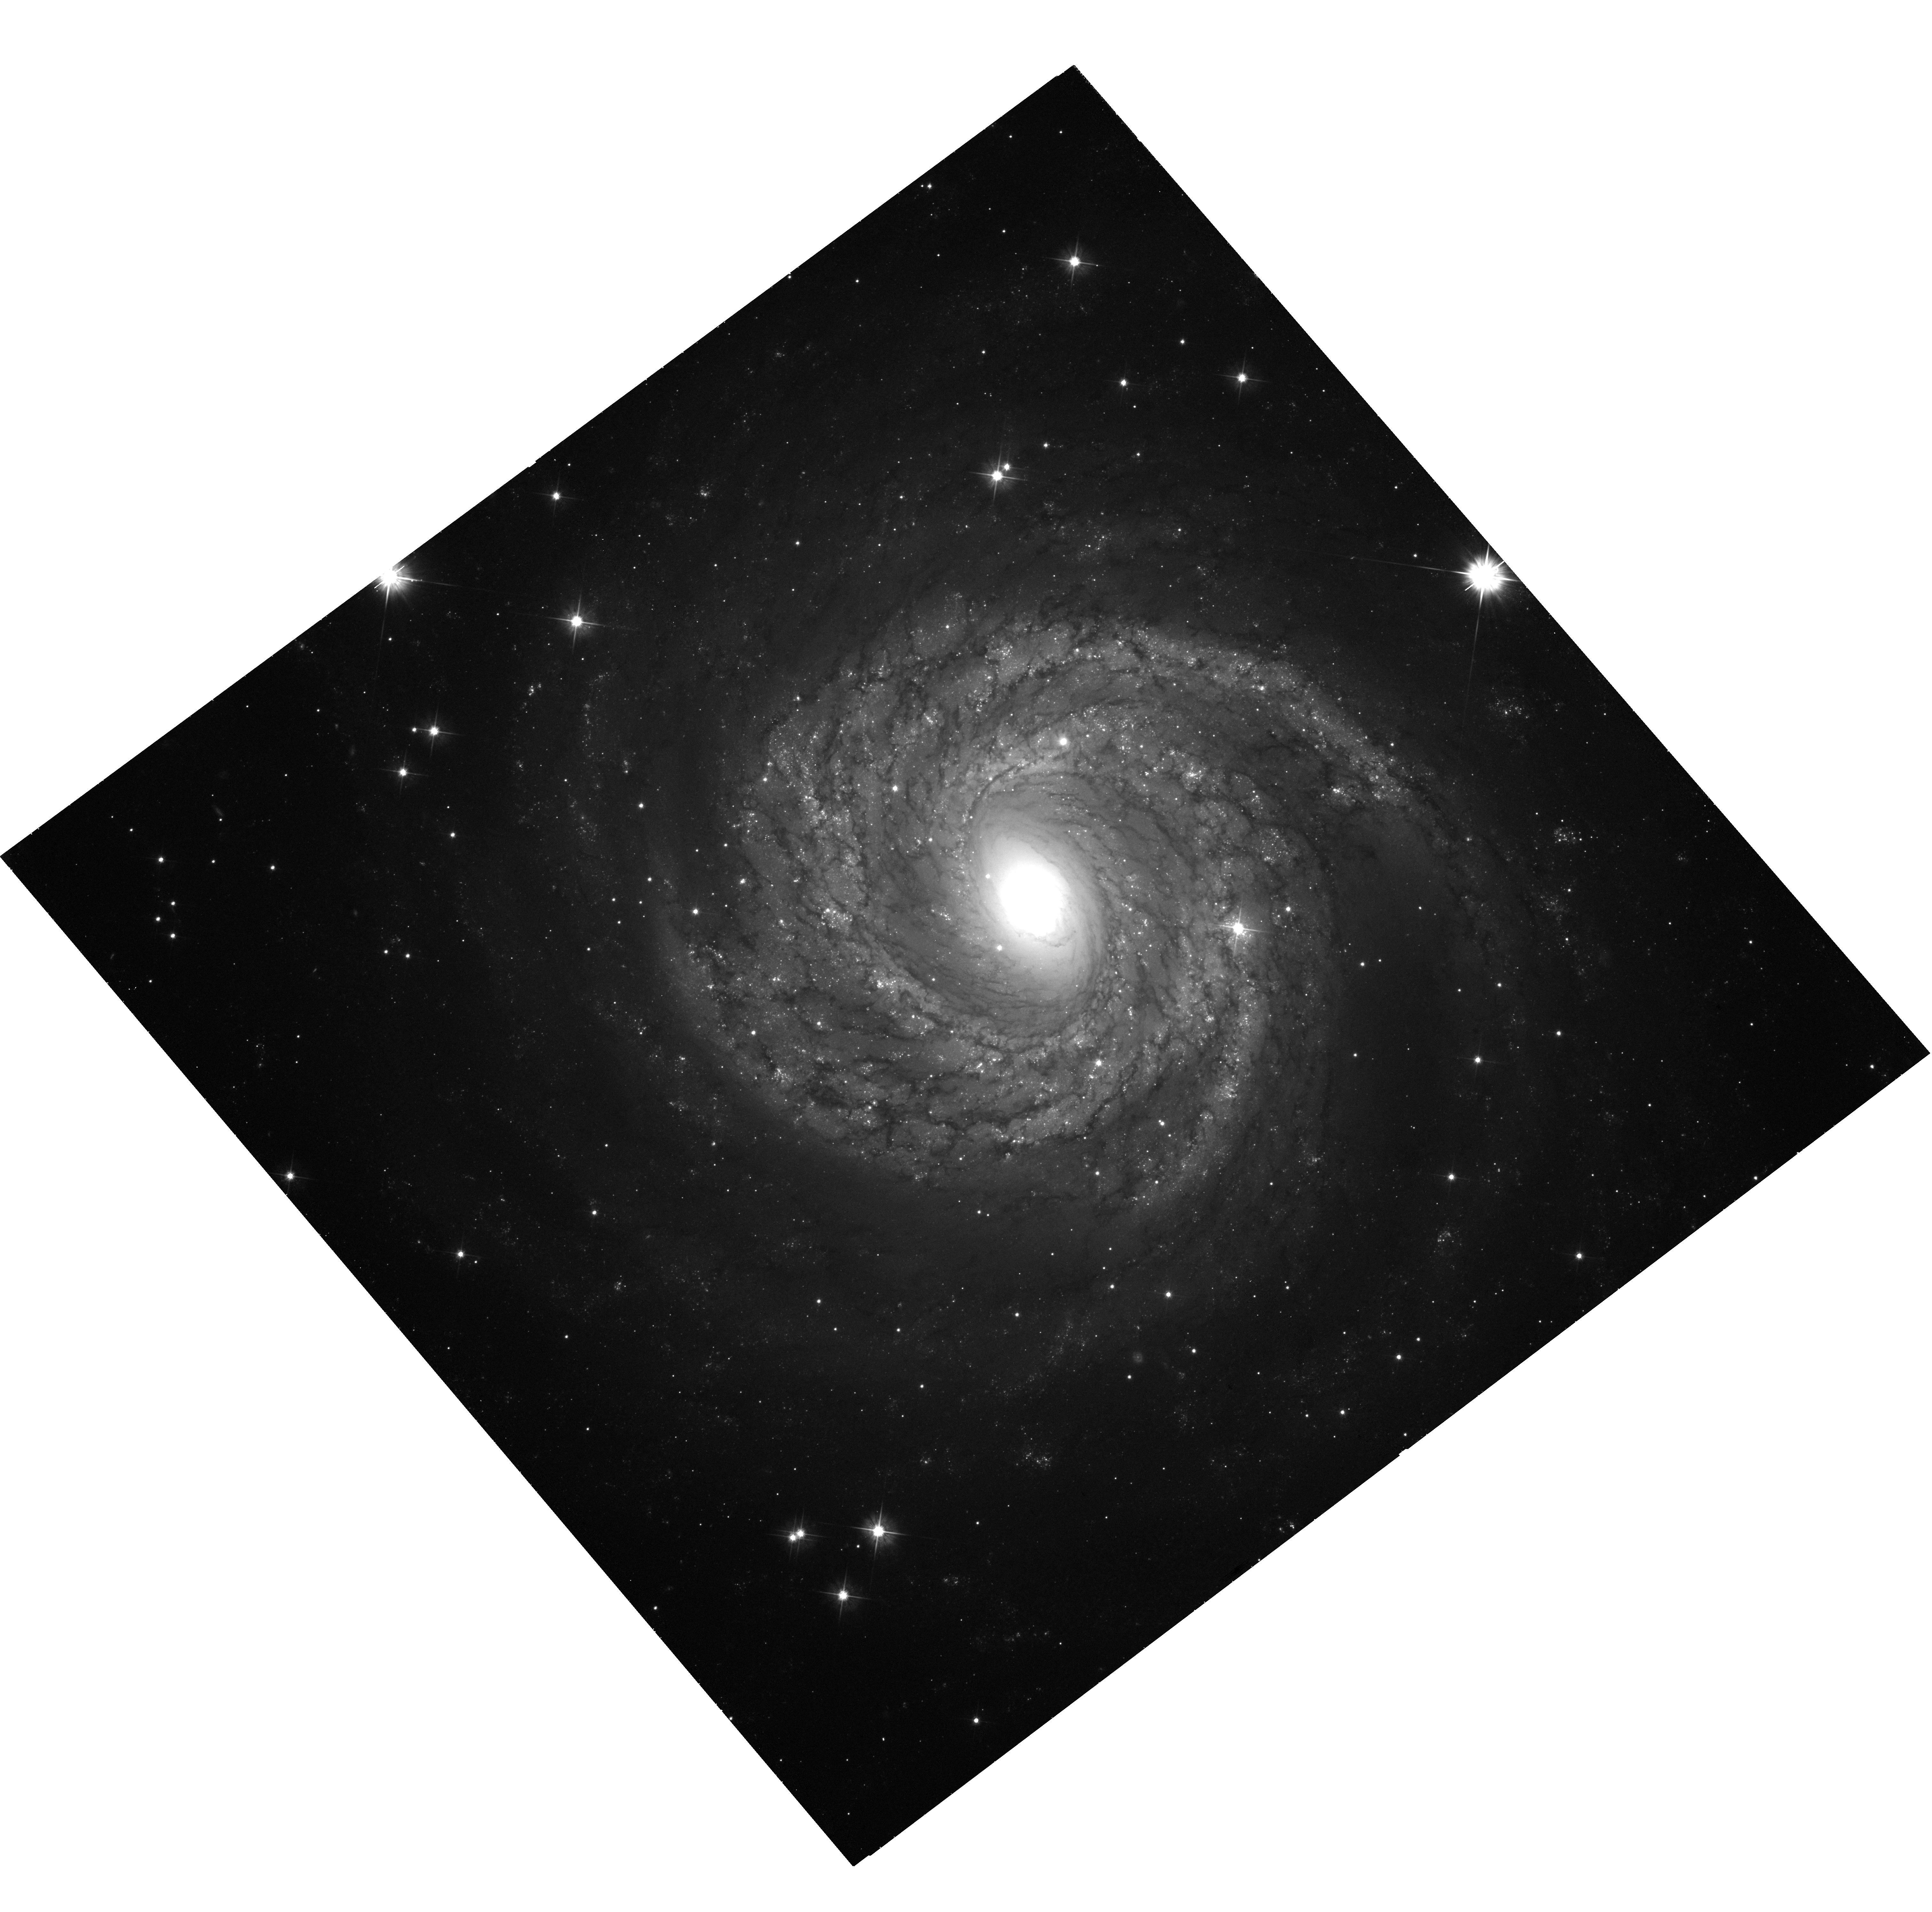
Target: NGC-6814
Instrument: WFC3/UVIS
Filter: F555W
Exposure: 40 min
Observation ID: hst_12961_04_wfc3_uvis_f555w_iby104

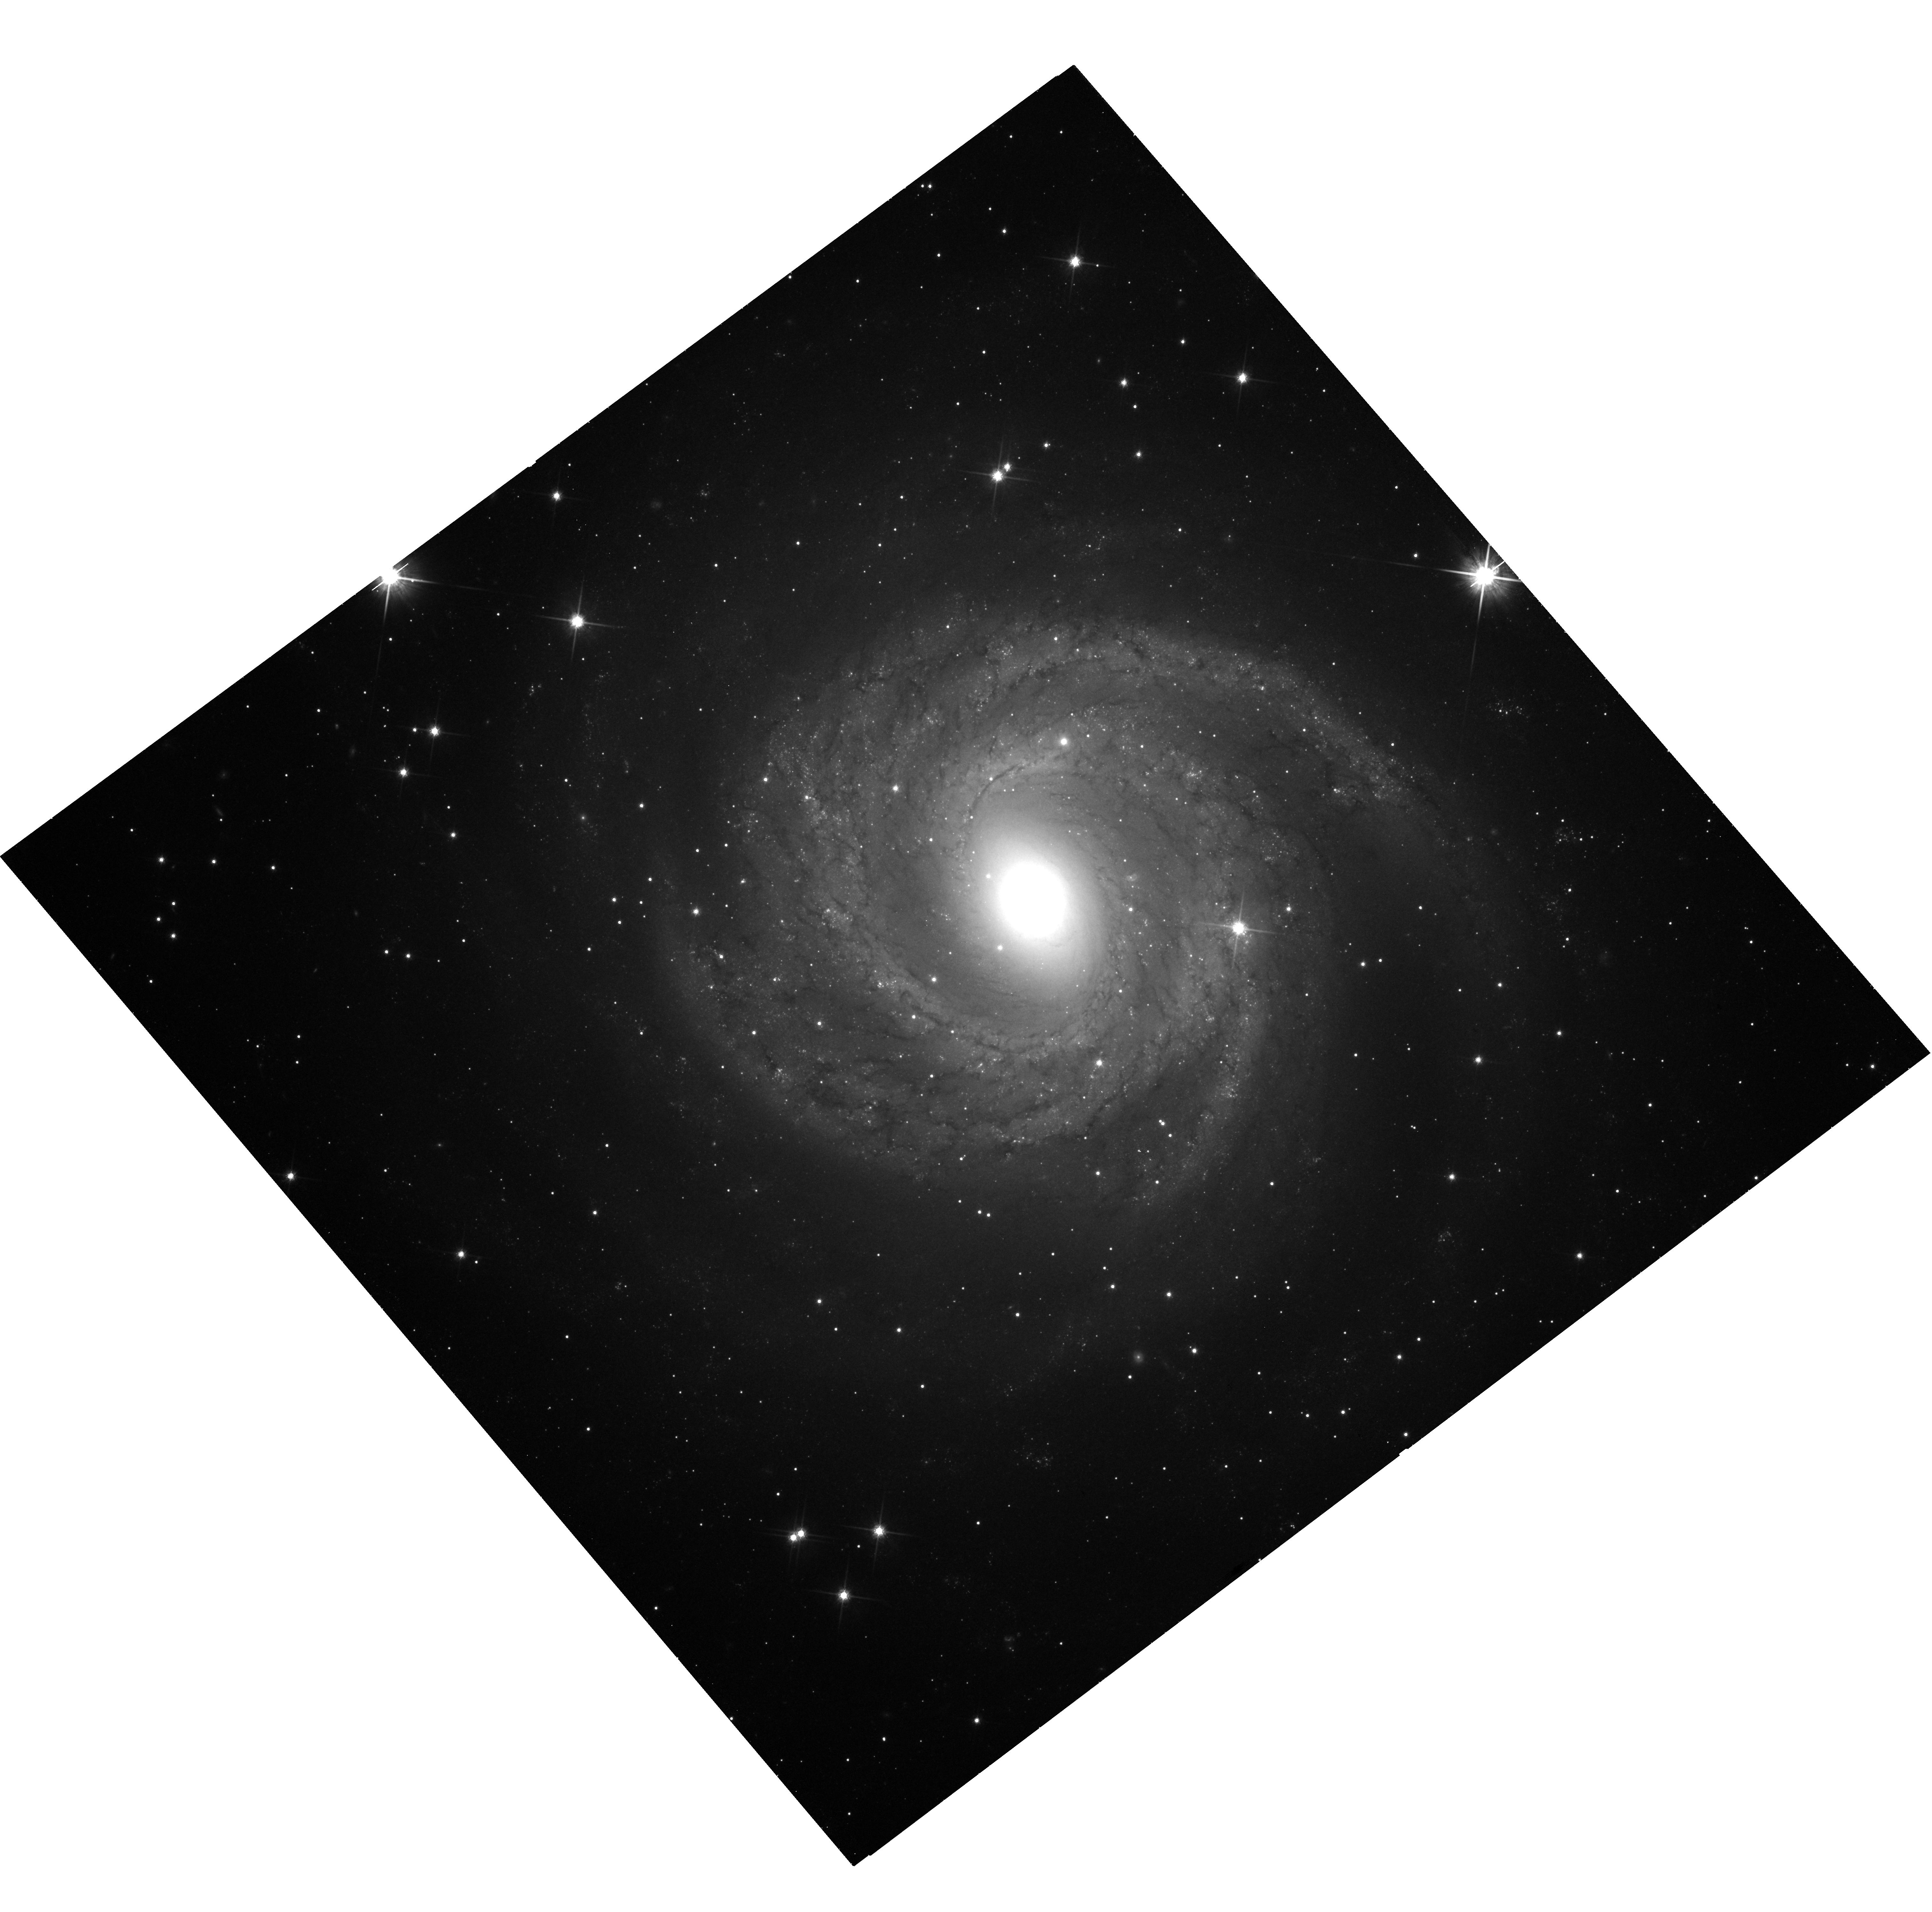
Target: NGC-6814
Instrument: WFC3/UVIS
Filter: F814W
Exposure: 42 min
Observation ID: hst_12961_07_wfc3_uvis_f814w_iby107

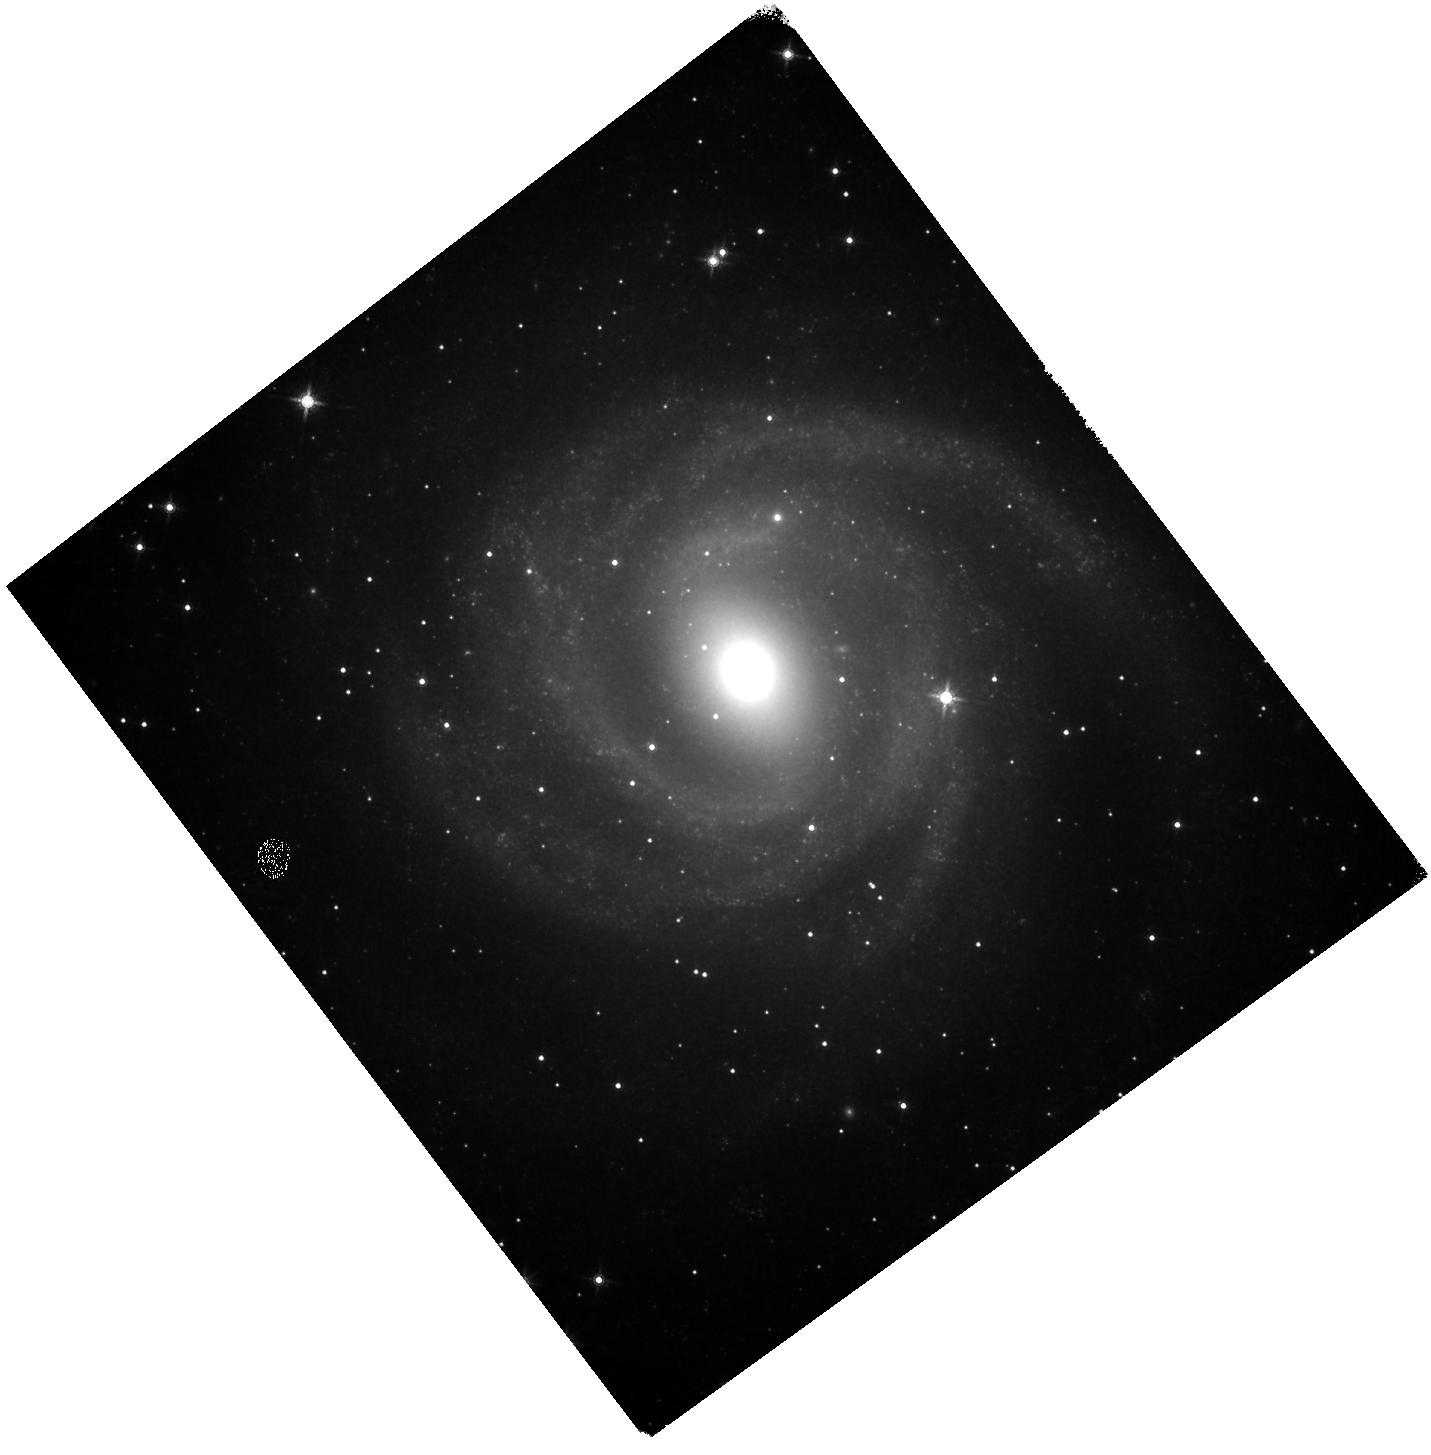
Target: NGC-6814
Instrument: WFC3/IR
Filter: F160W
Exposure: 1.4 h
Observation ID: hst_12961_13_wfc3_ir_f160w_iby113

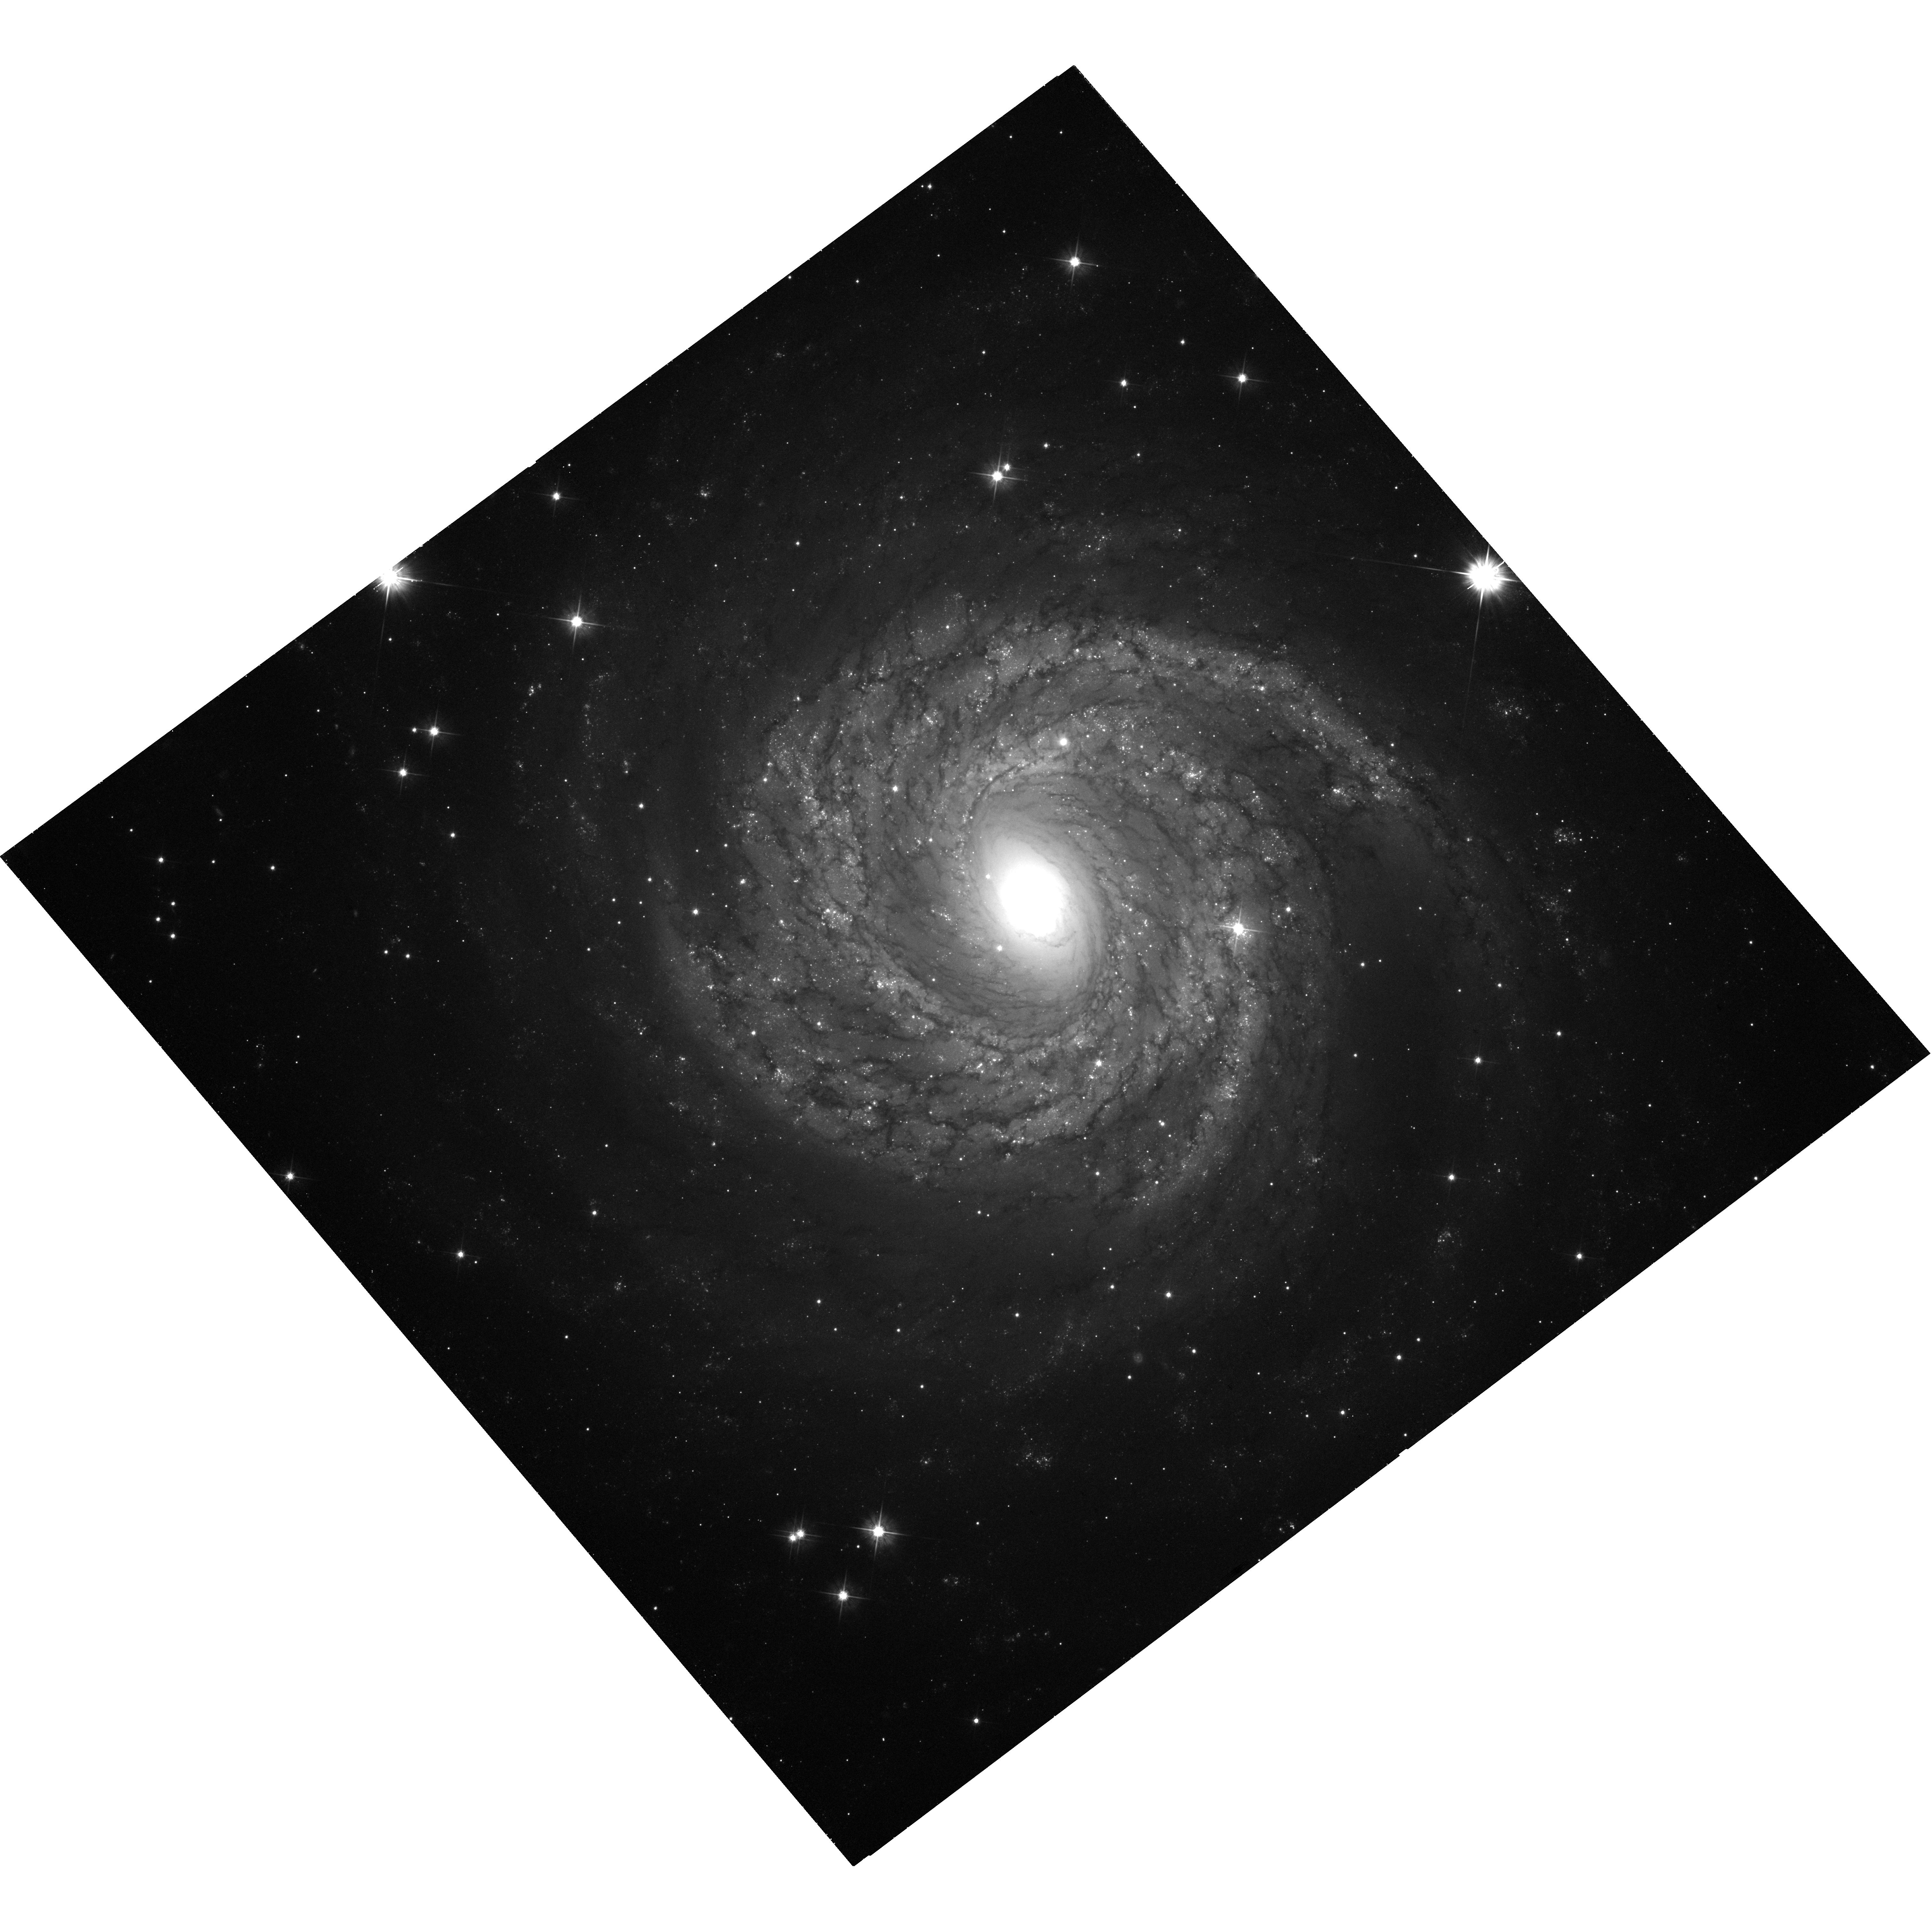
Target: NGC-6814
Instrument: WFC3/UVIS
Filter: F555W
Exposure: 40 min
Observation ID: hst_12961_12_wfc3_uvis_f555w_iby112

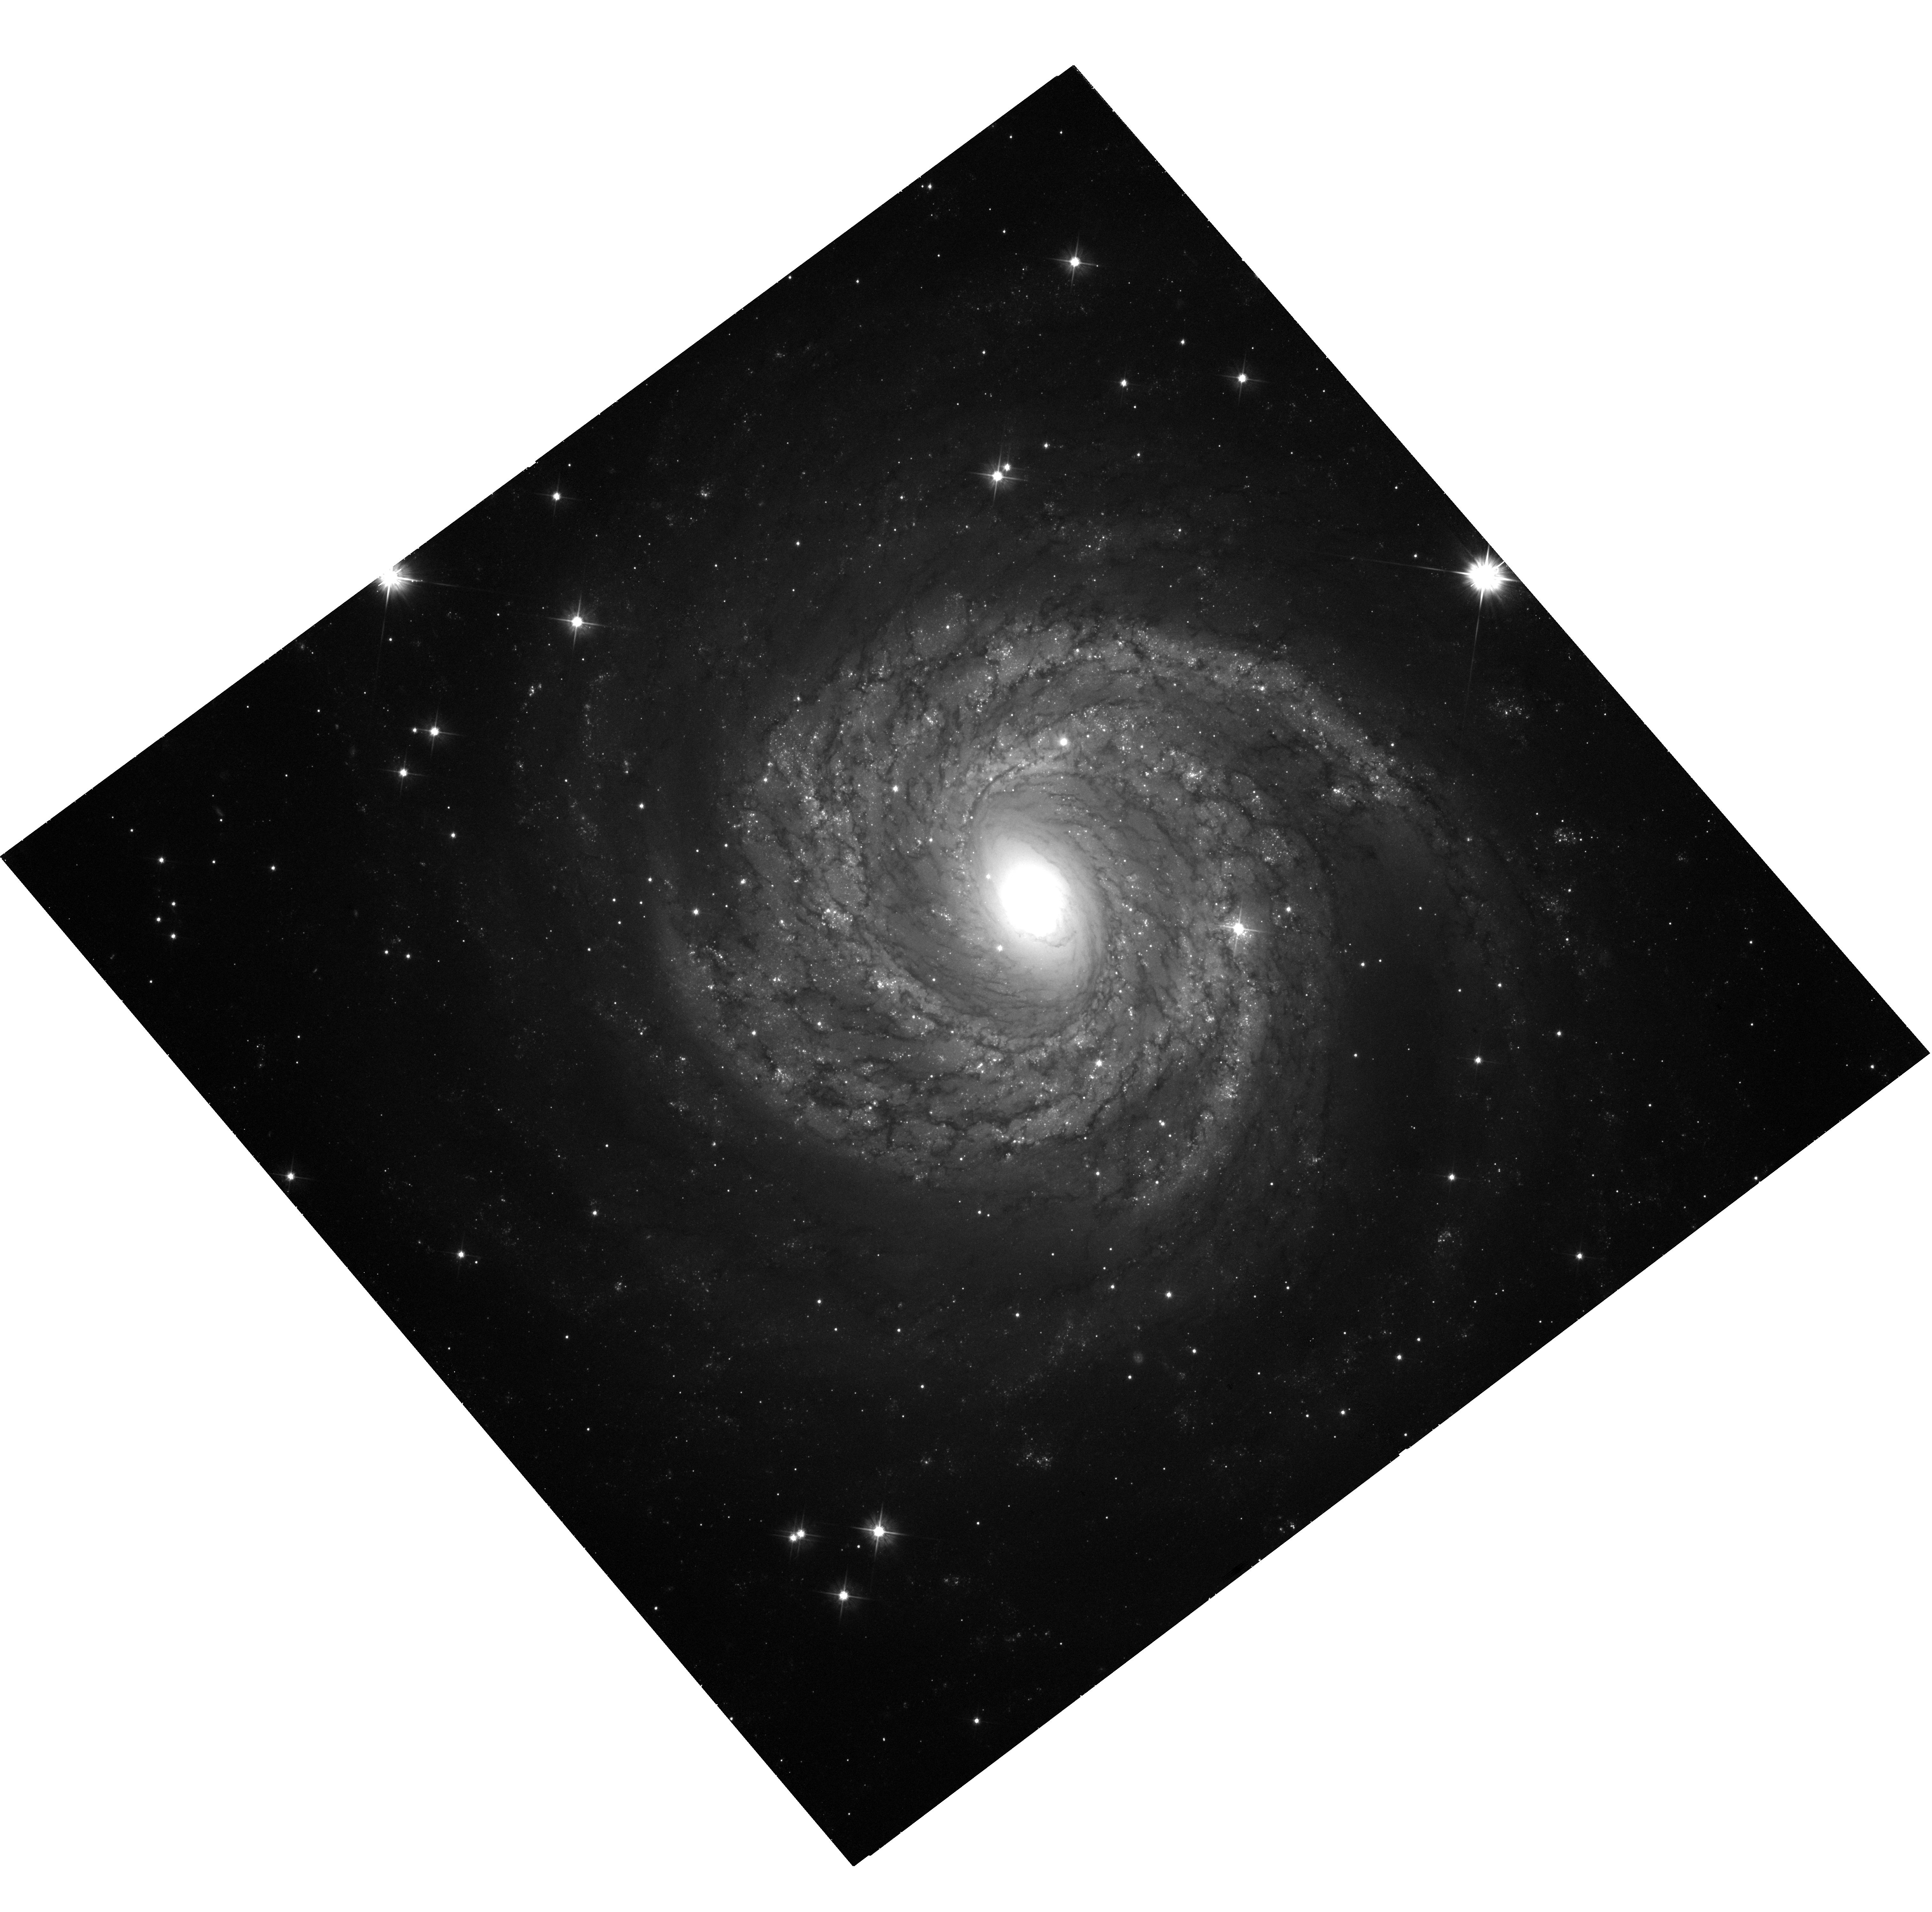
Target: NGC-6814
Instrument: WFC3/UVIS
Filter: F555W
Exposure: 40 min
Observation ID: hst_12961_01_wfc3_uvis_f555w_iby101

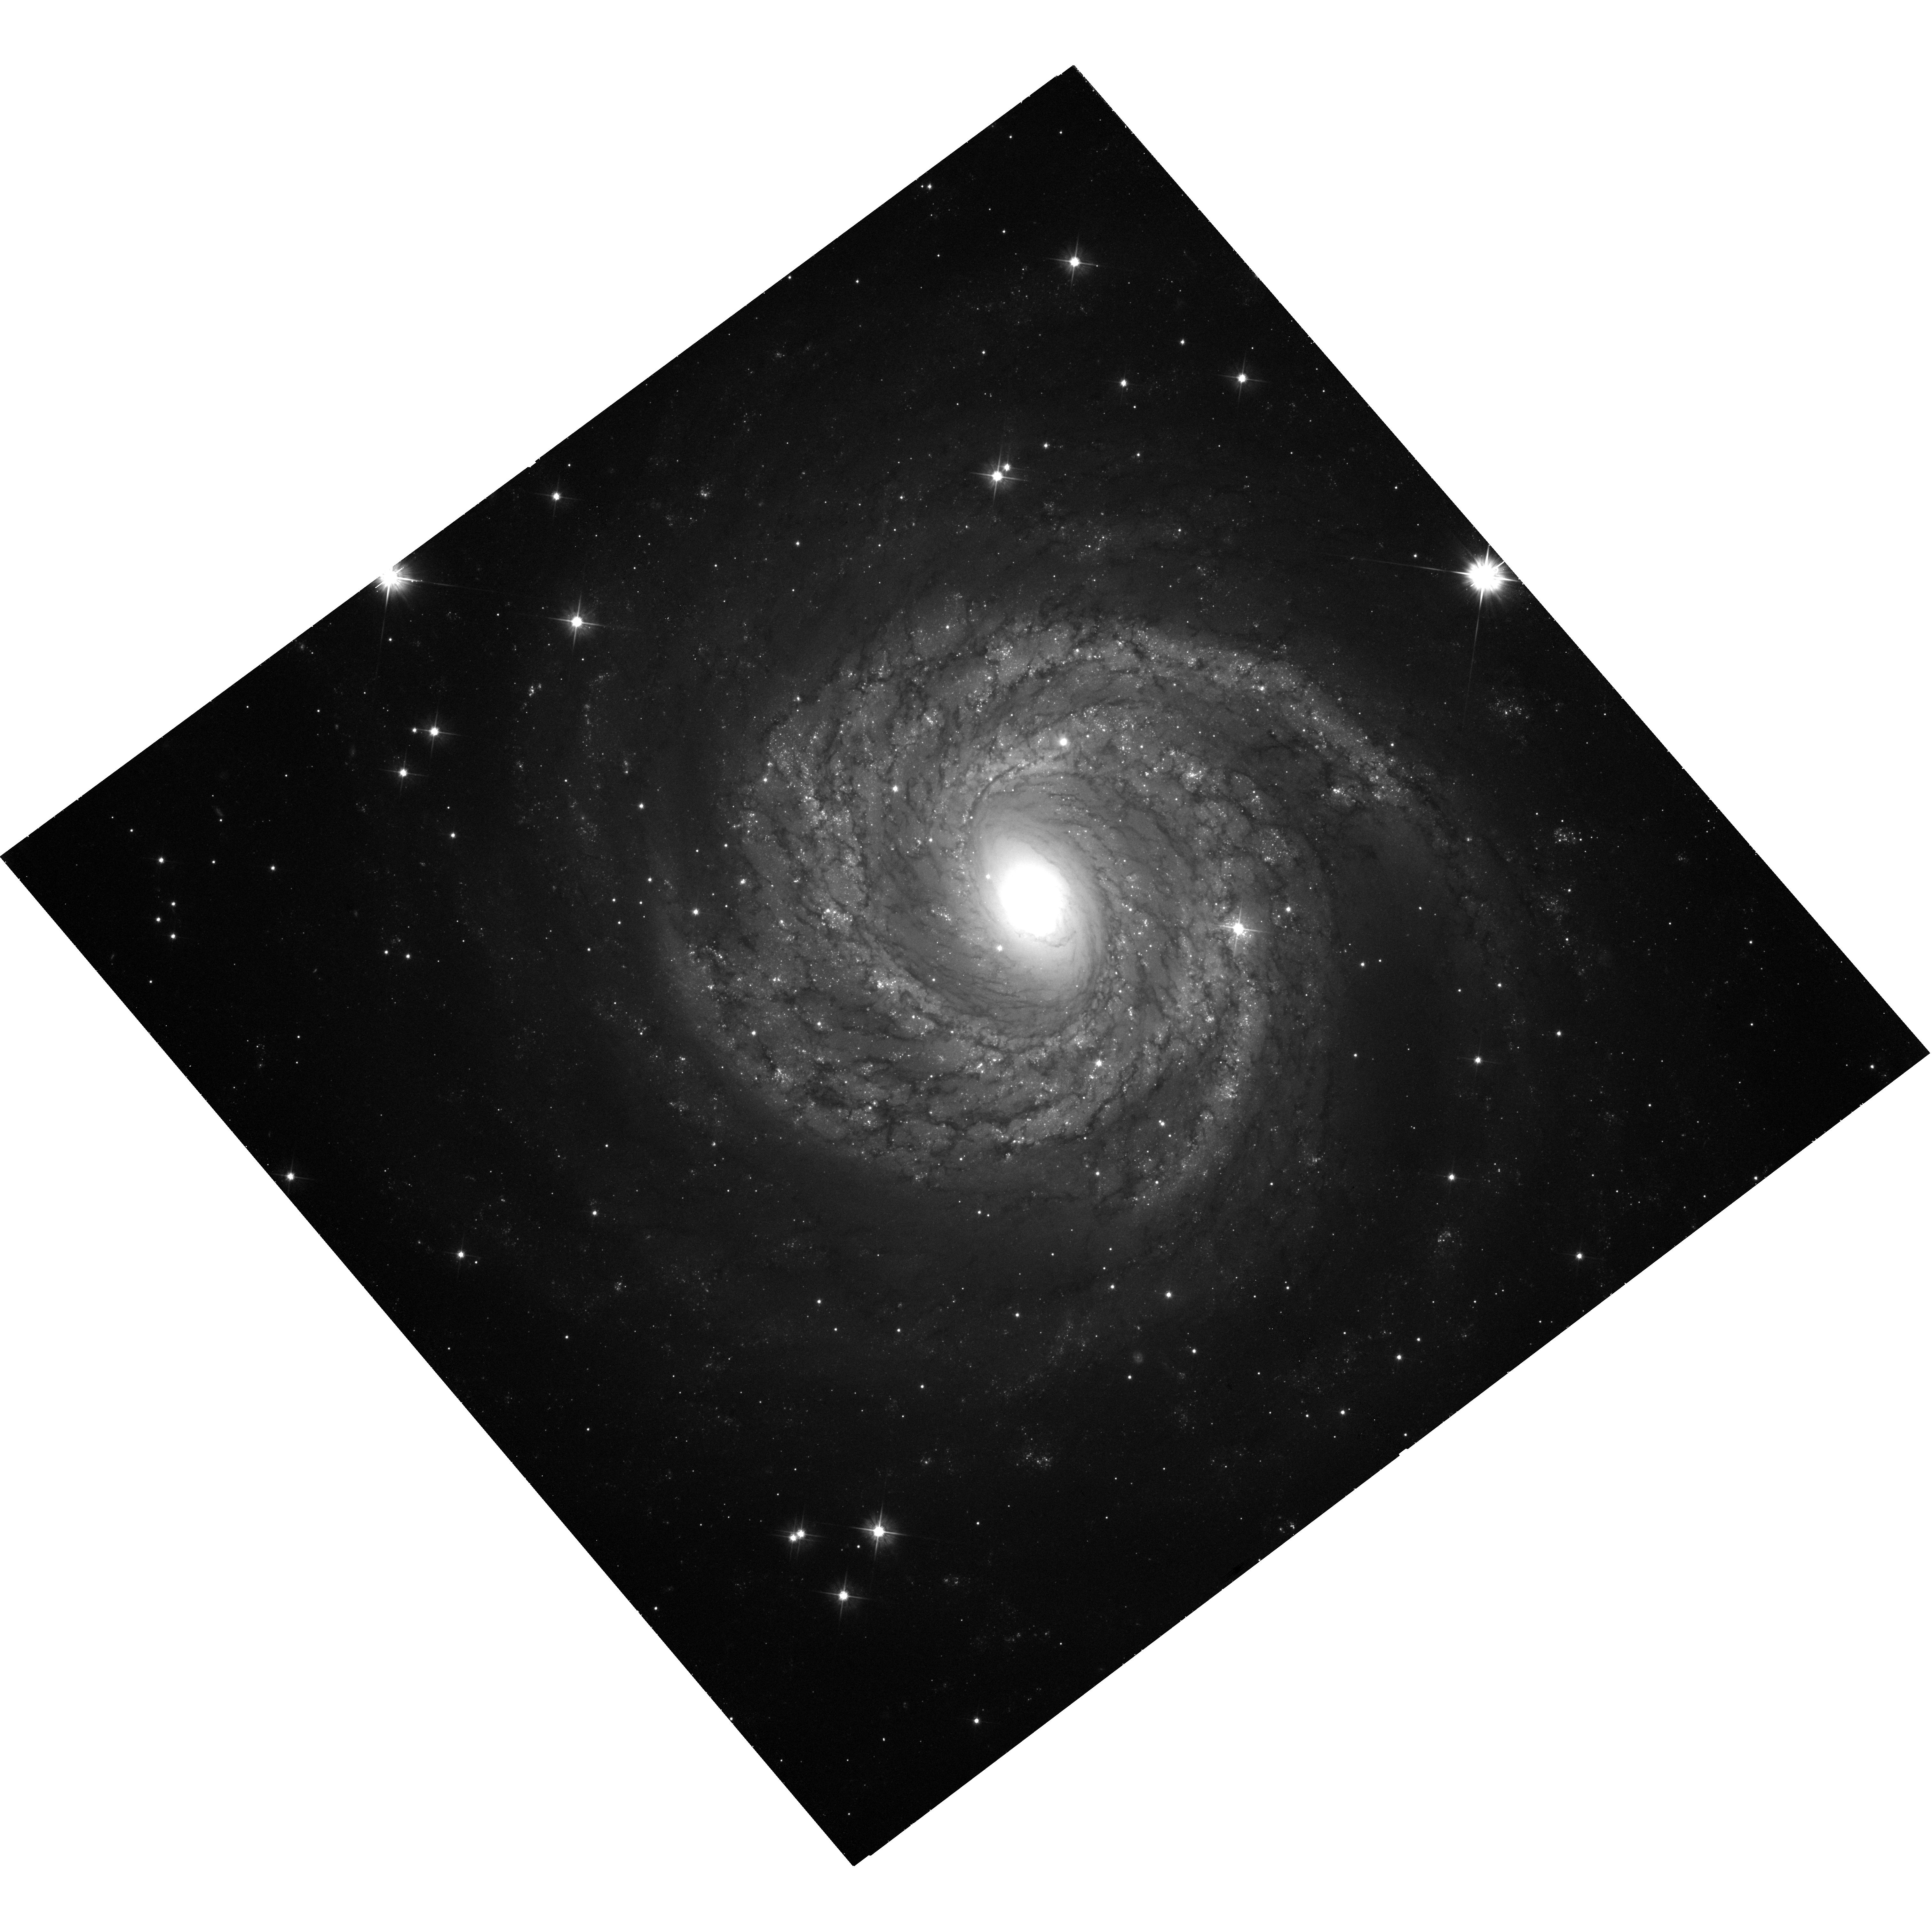
Target: NGC-6814
Instrument: WFC3/UVIS
Filter: F555W
Exposure: 40 min
Observation ID: hst_12961_08_wfc3_uvis_f555w_iby108

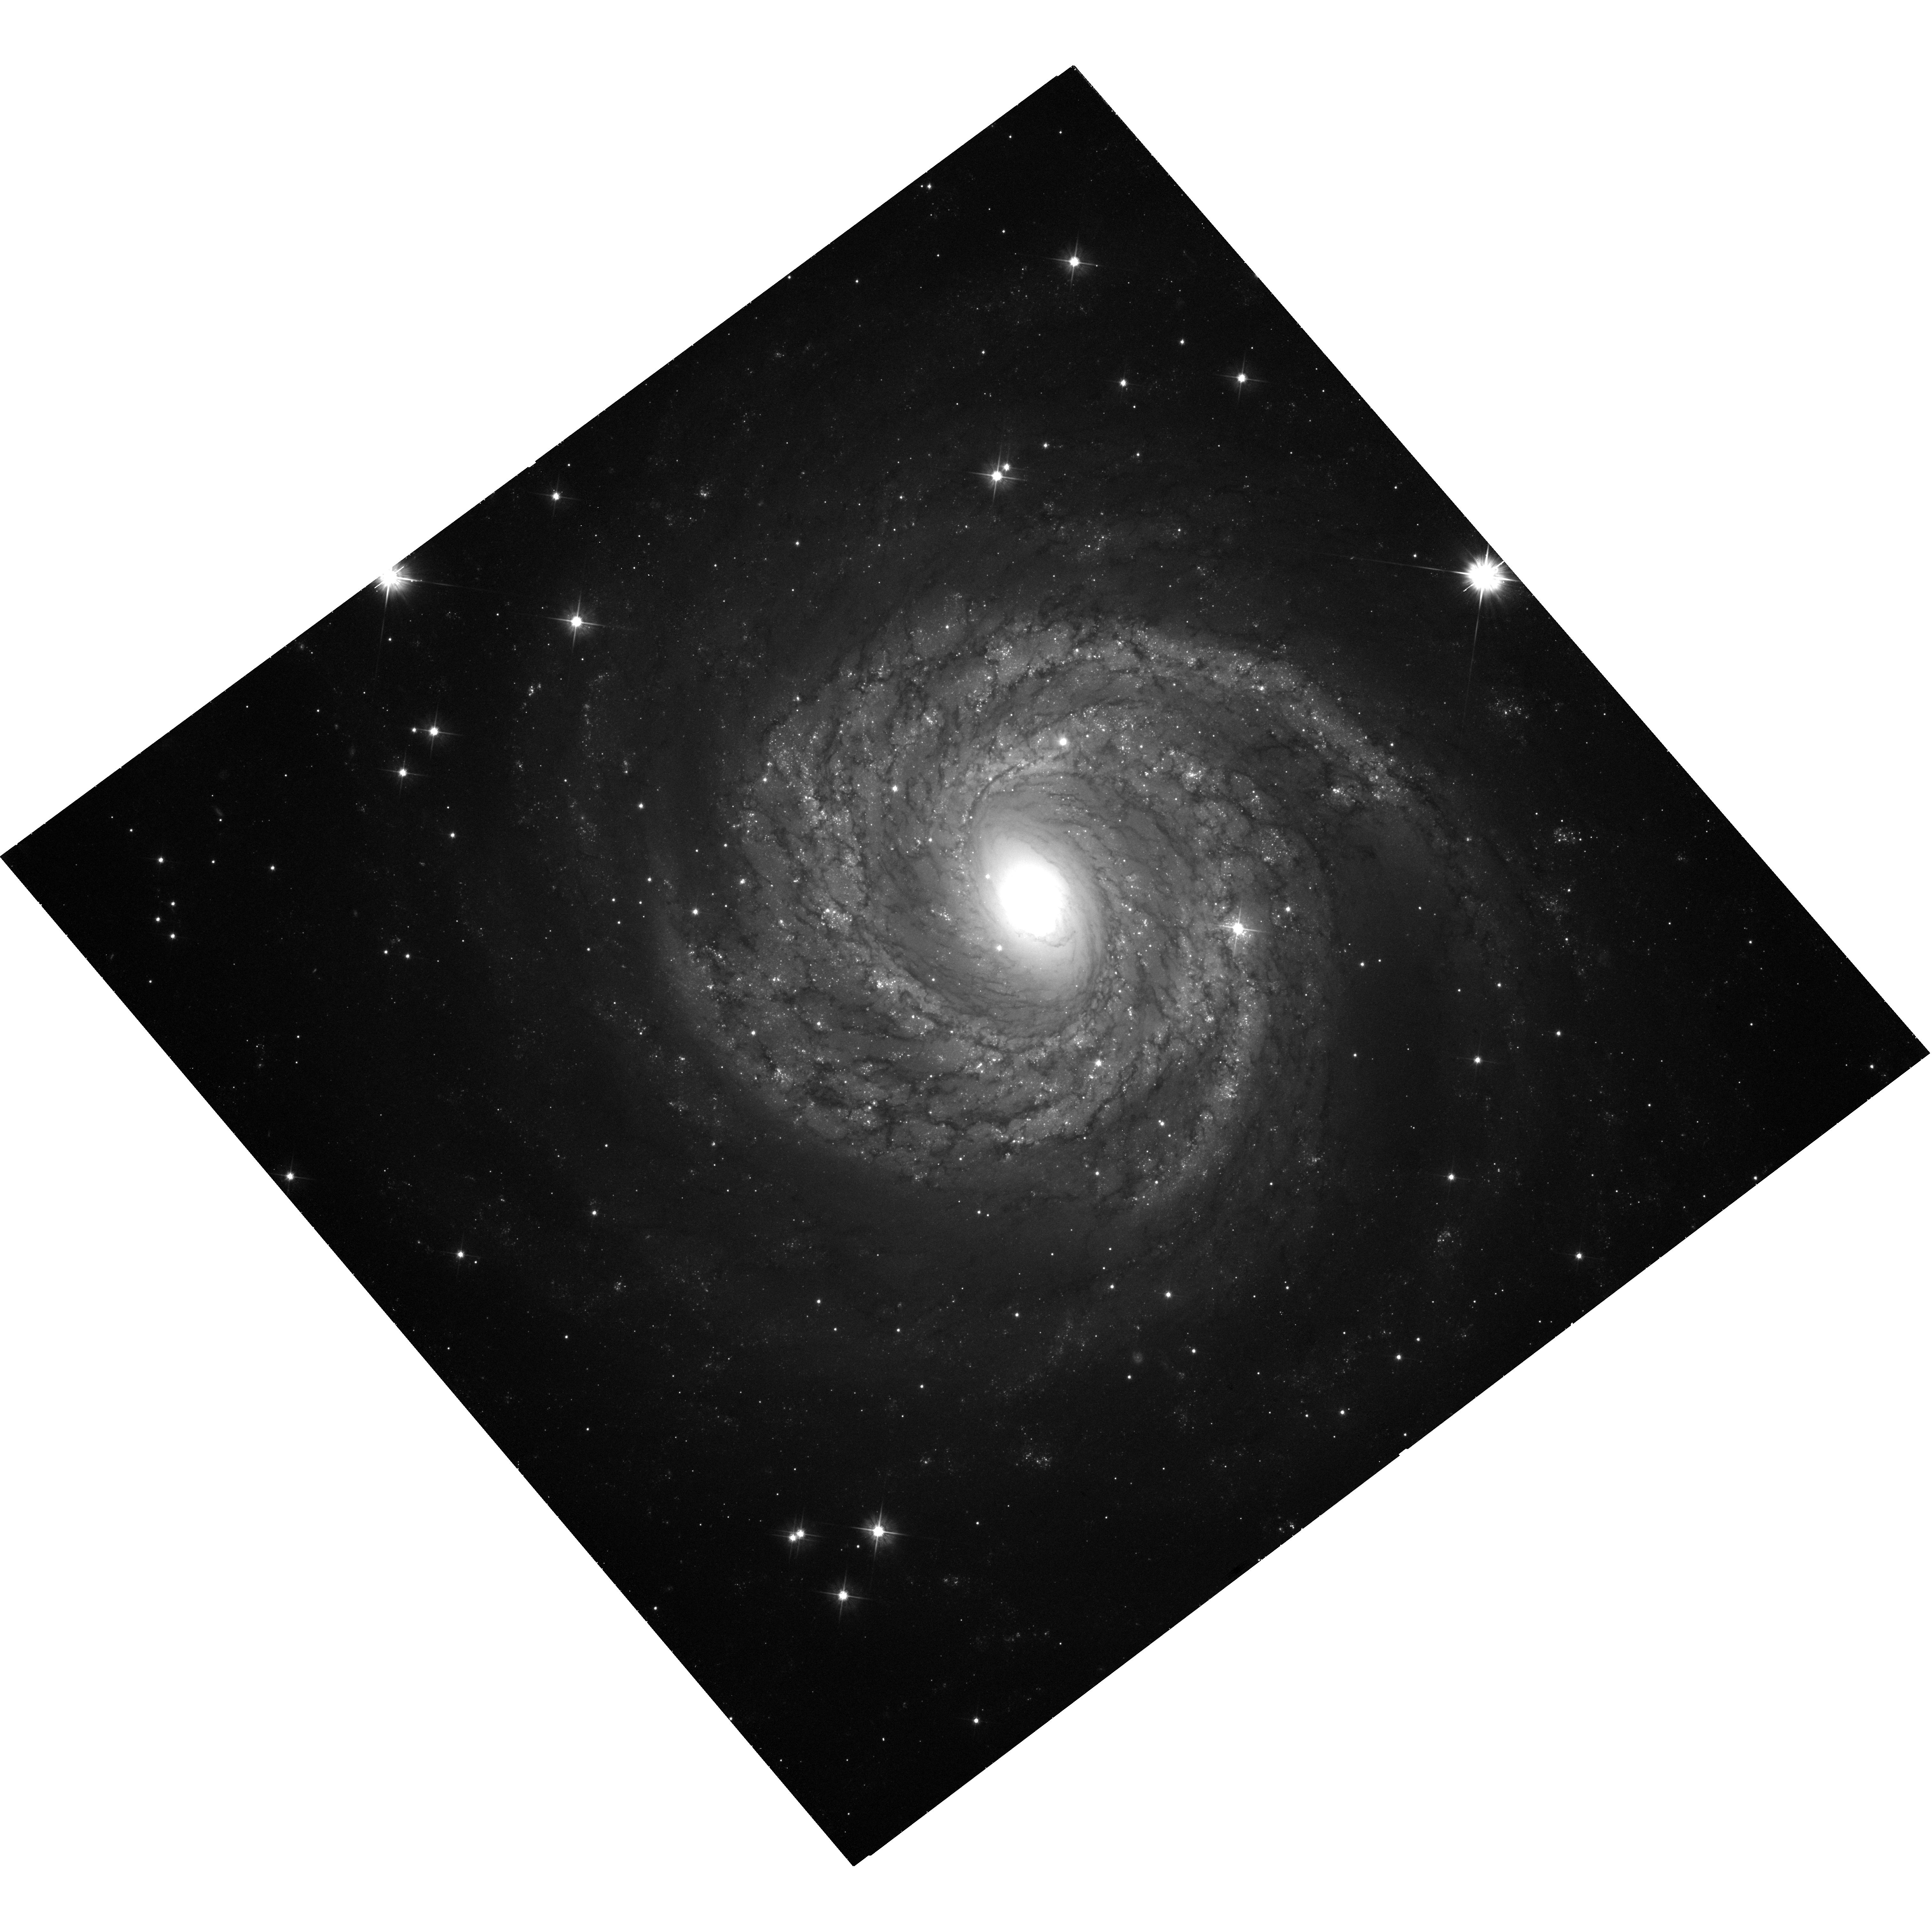
Target: NGC-6814
Instrument: WFC3/UVIS
Filter: F555W
Exposure: 40 min
Observation ID: hst_12961_09_wfc3_uvis_f555w_iby109

A Cepheid Distance to NGC6814 (PI: Bentz, Misty C.)

We propose to obtain multi-epoch imaging of the face-on spiral galaxy NGC6814 with the Wide Field Camera 3 to identify Cepheid variable stars, measure the periods of their lightcurves, and determine the galaxy's distance from the Cepheid period-luminosity relationship. The Cepheid distance will be combined with the spatially resolved spectroscopy we will obtain through Gemini observations in 2012A to determine the dynamical mass of the active supermassive black hole. We already have a reverberation mass for NGC6814, and an accurate distance is required to allow us to obtain a meaningful dynamical mass for comparison with the in-hand reverberation mass. Additionally, an accurate distance is required for any meaningful luminosity measurements in NGC6814. The face-on orientation of the galaxy precludes a Tully-Fisher distance, which is the only other viable distance indicator for spiral galaxies at ~20-30Mpc. As one of only three galaxies where the supermassive black hole mass may currently be determined through dynamical modeling AND reverberation mapping, NGC6814 acts as a linchpin for the entire active galaxy black hole mass scale (both in the local universe and at cosmological distances). It is also an anchor for the low-luminosity end of the radius-luminosity relationship, which is widely-used for black hole mass estimates out to z~6. Futhermore, recent work has shown that quasars out to z~4 may soon be used as standard candles, in which case NGC6814 could provide a crucial foundation for observations that test the expansion and the ultimate fate of the universe.